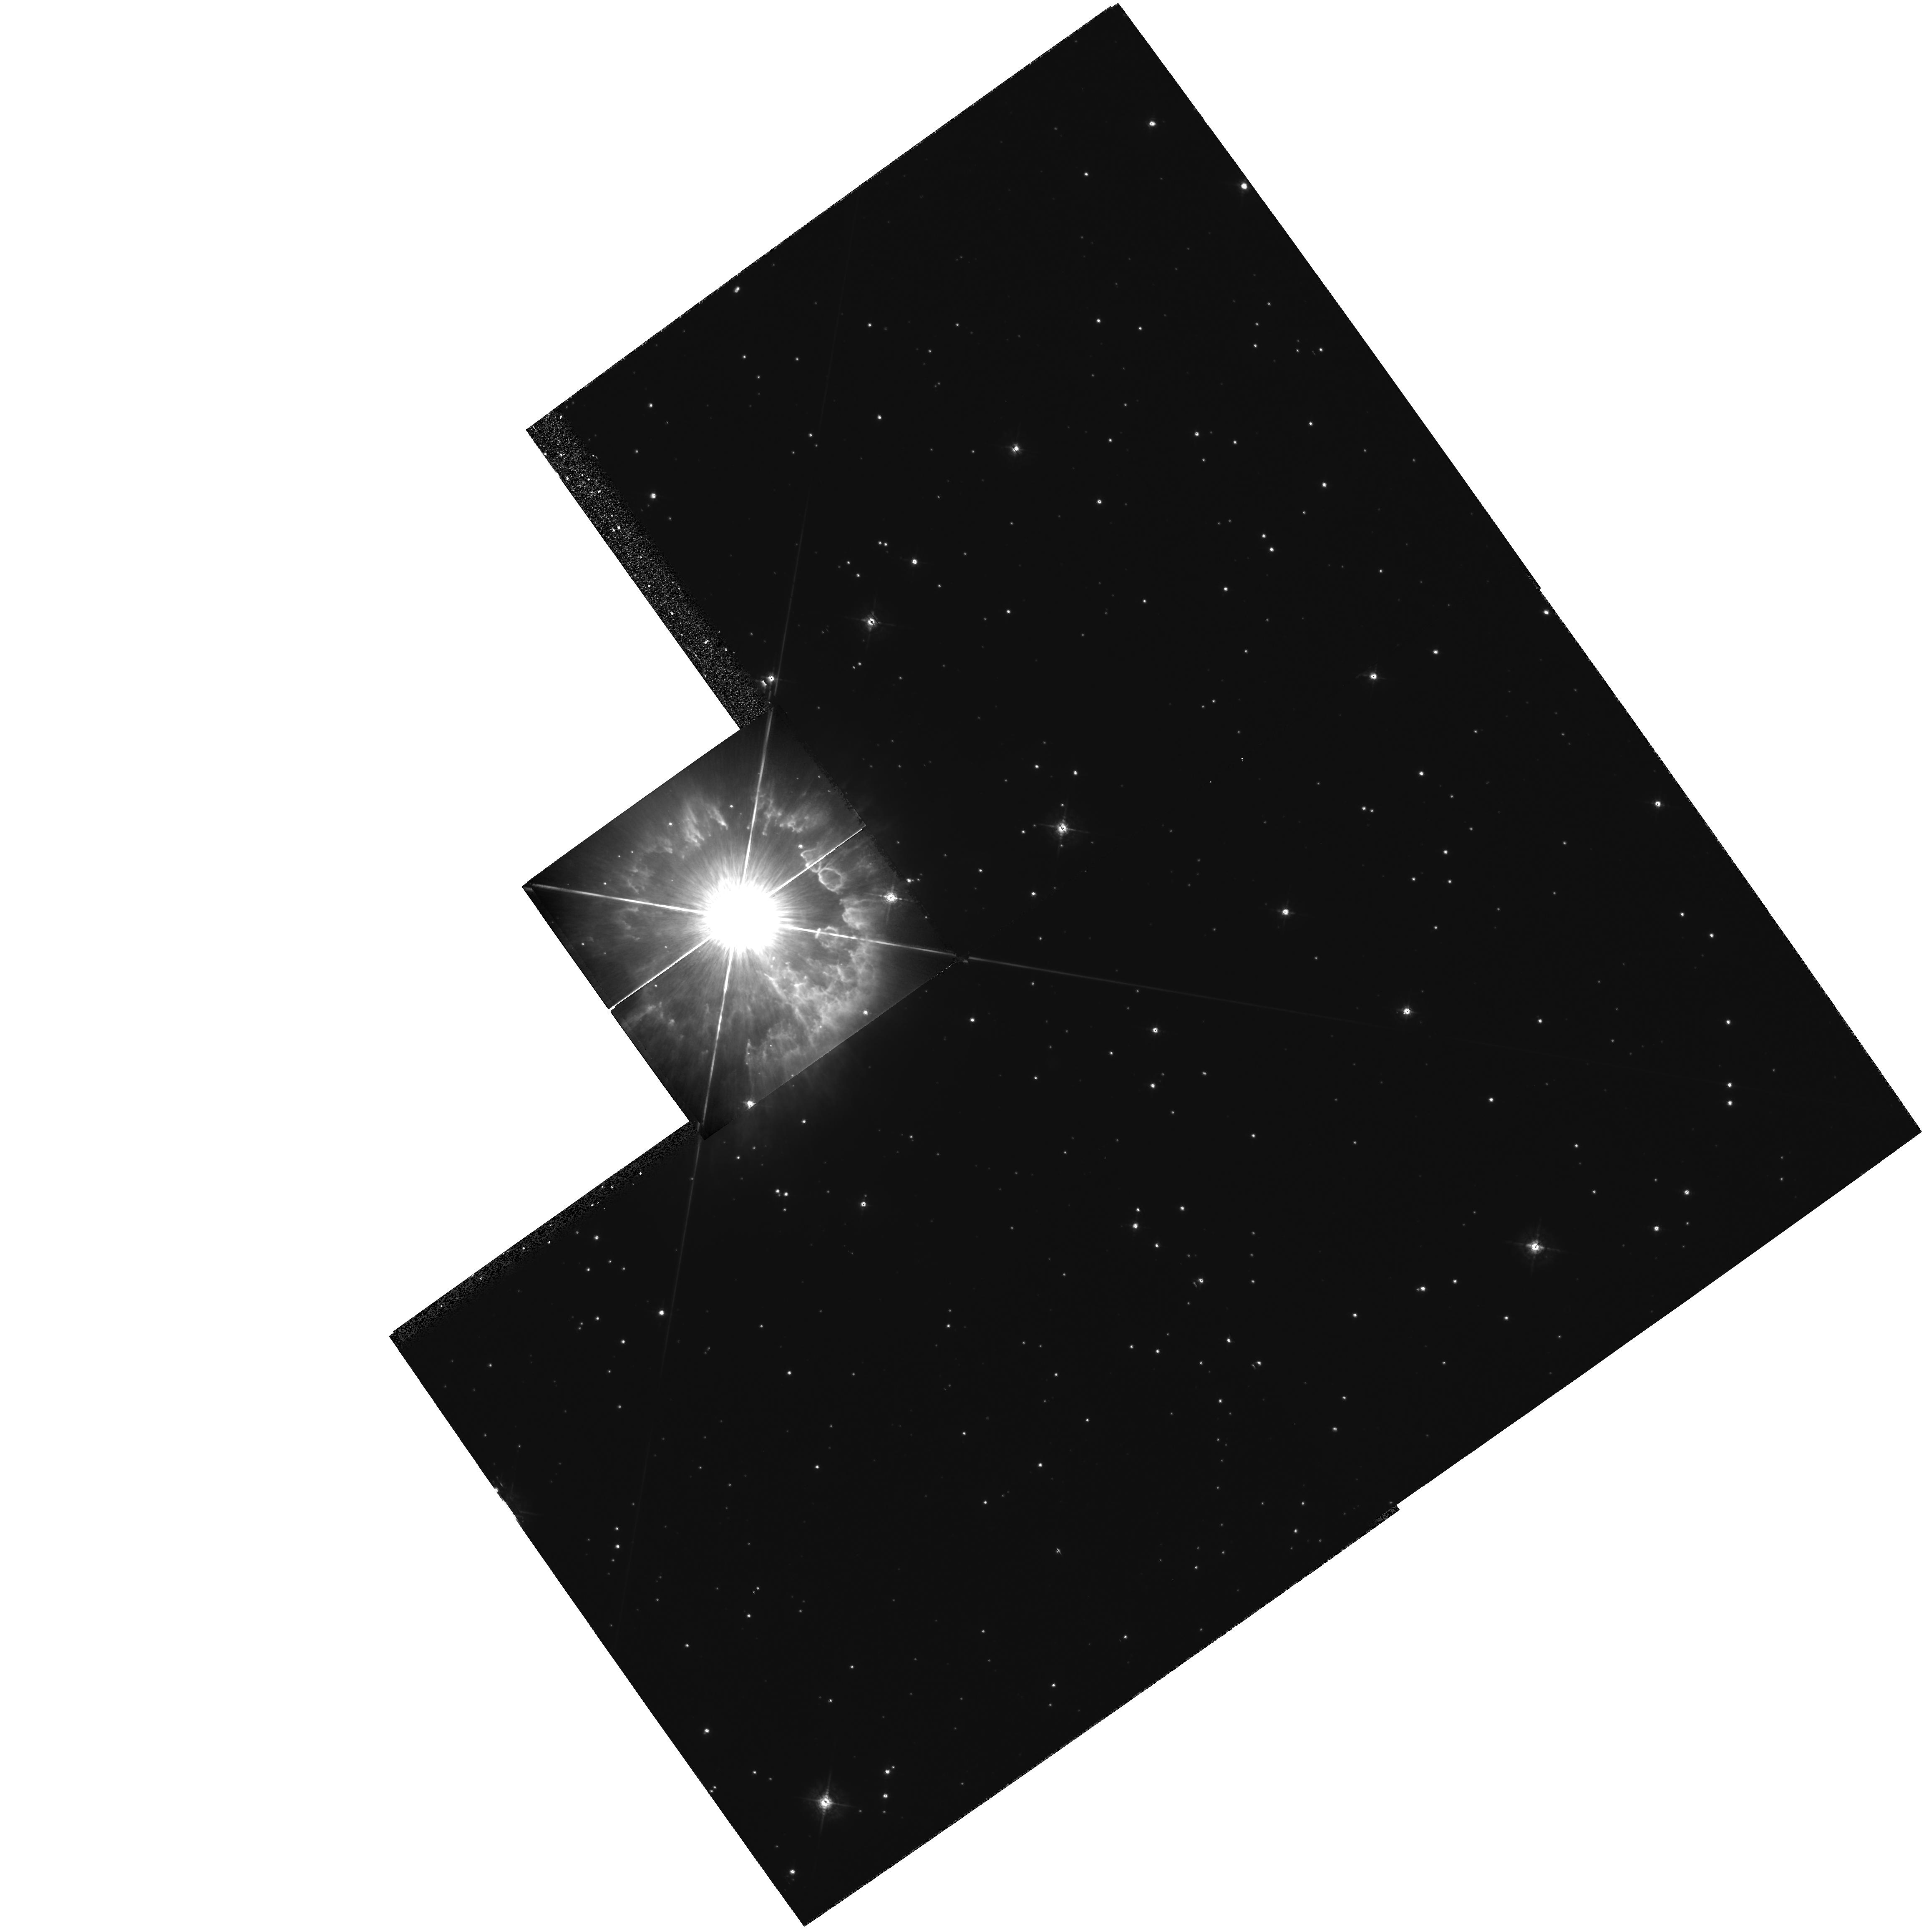
Target: HD94910
Instrument: WFPC2/PC
Filter: F547M
Exposure: 35 min
Observation ID: hst_5149_01_wfpc2_pc_f547m_u2dd01

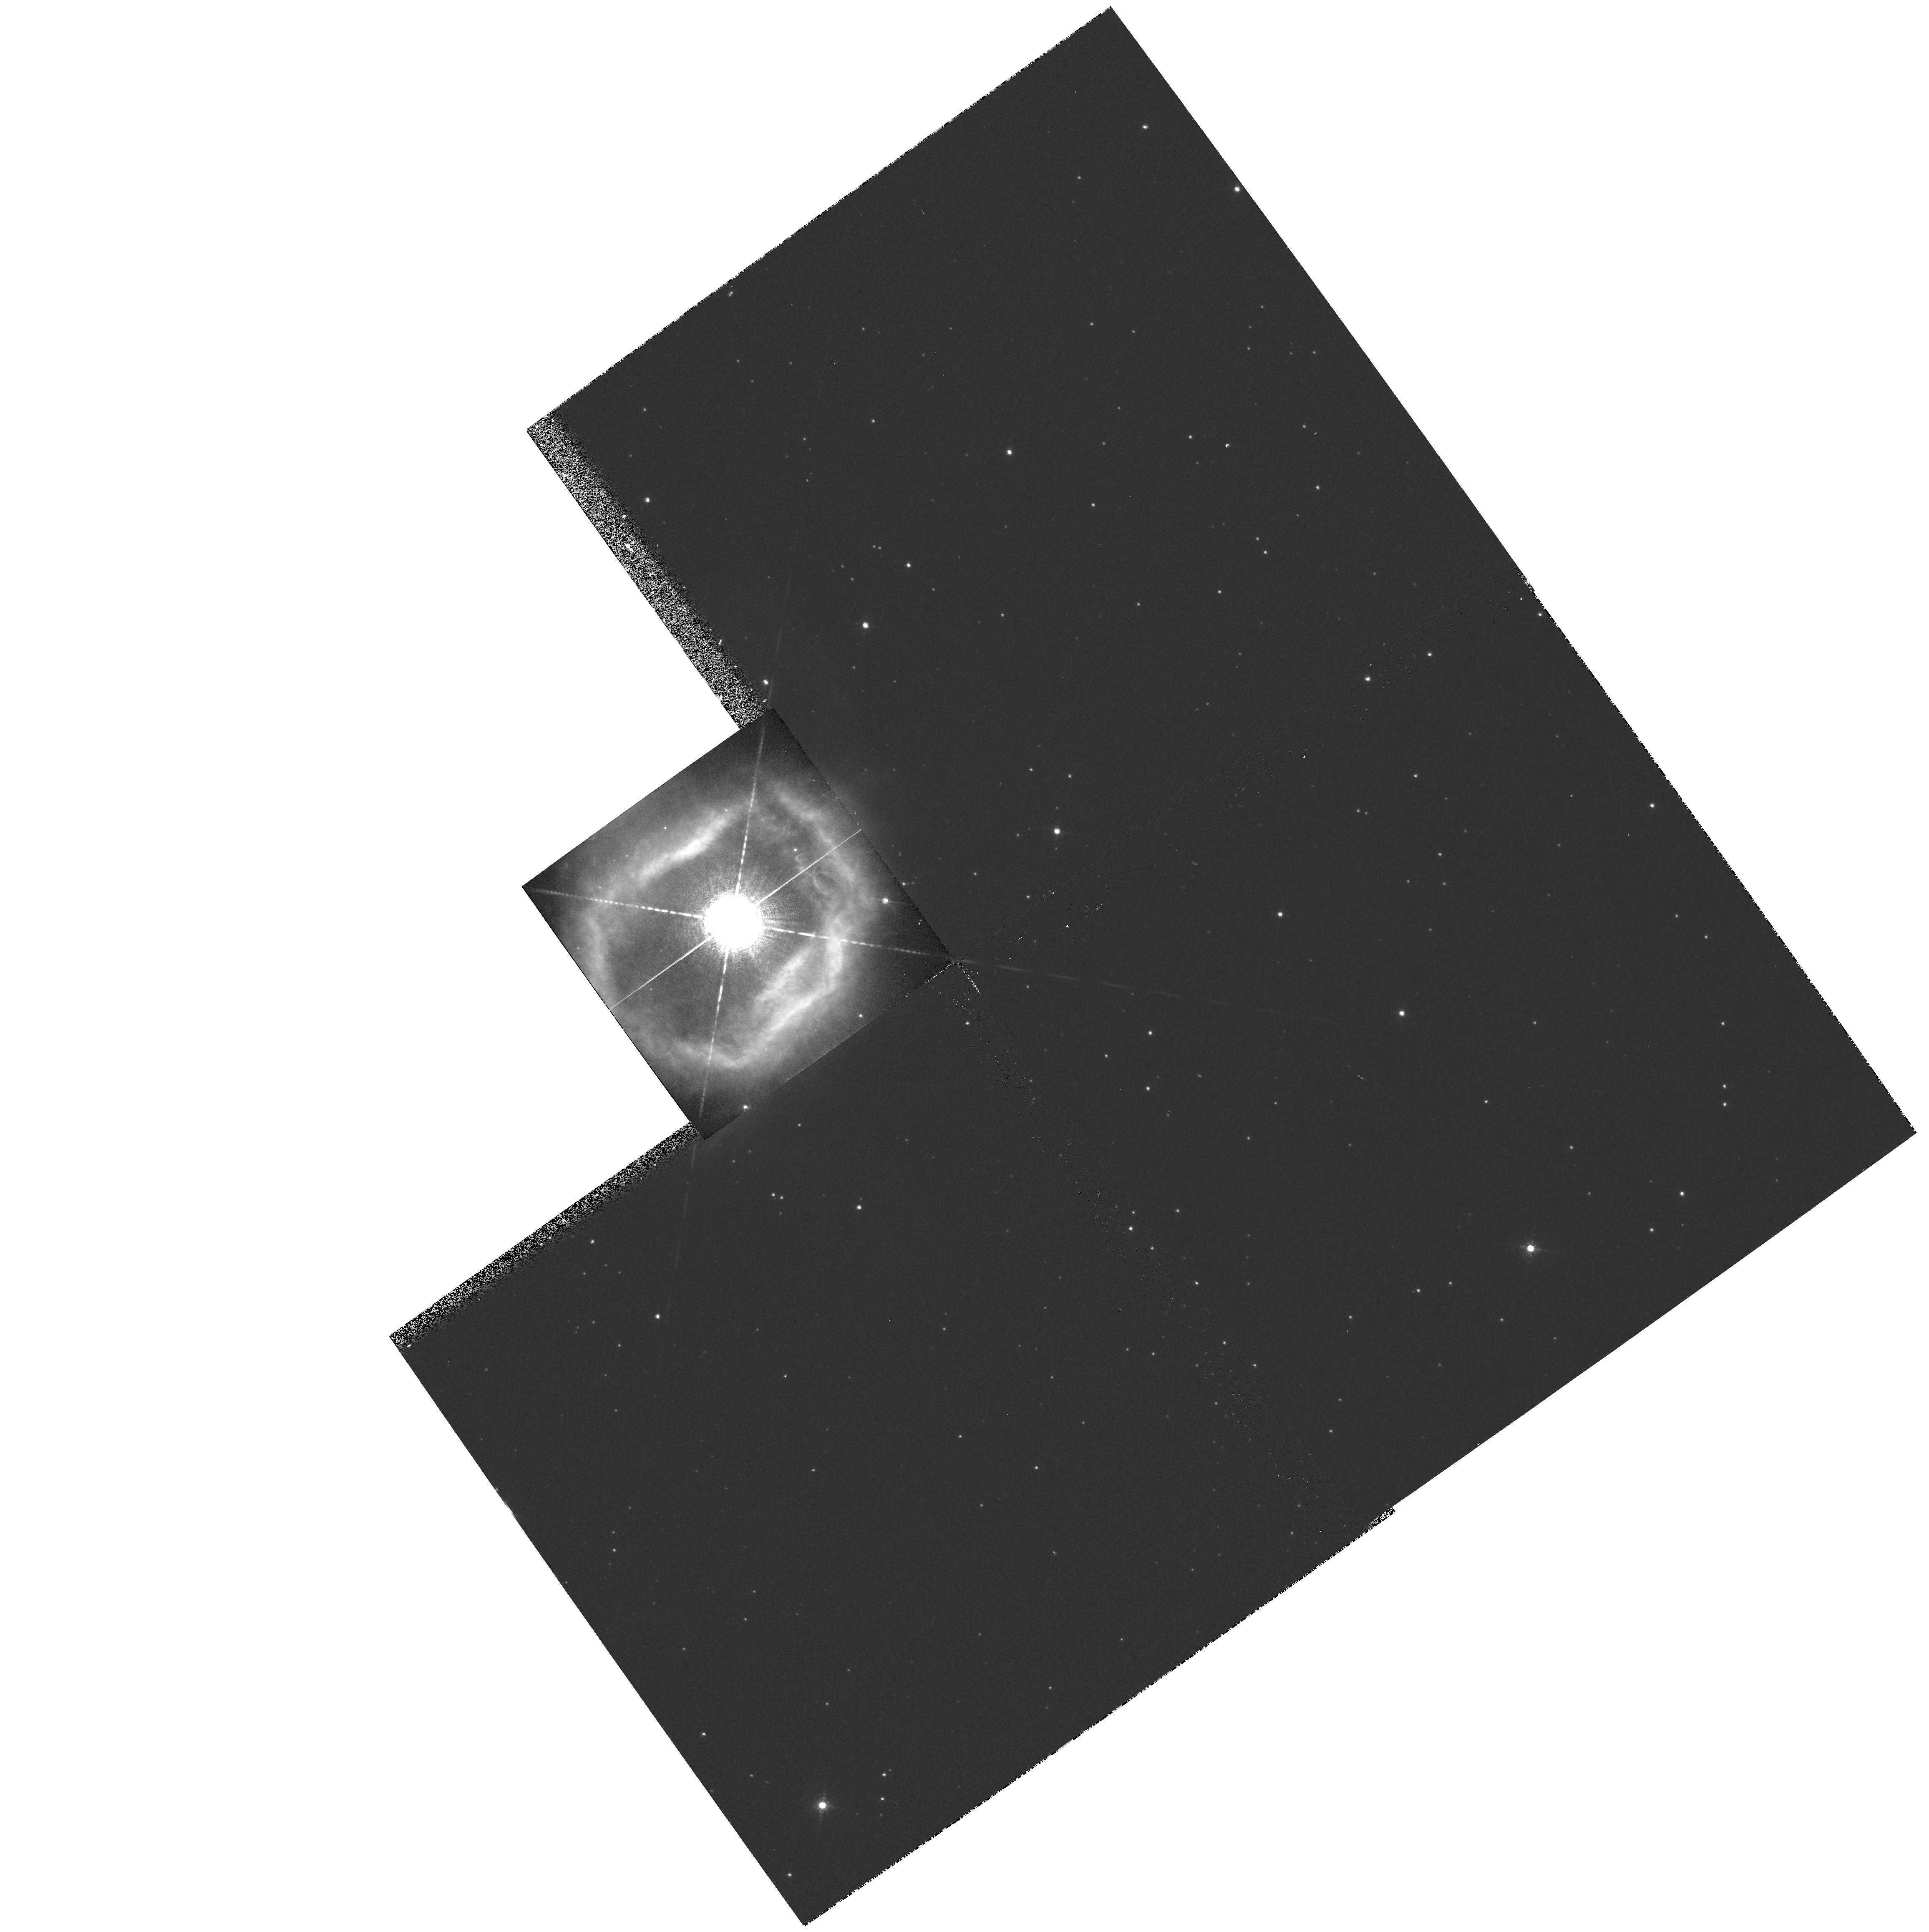
Target: HD94910
Instrument: WFPC2/PC
Filter: F658N
Exposure: 10 min
Observation ID: hst_5149_01_wfpc2_pc_f658n_u2dd01

HIGH RESOLUTION IMAGING OF CIRCUMSTELLAR SHELLS AROUND HOT, EVOLVED STARS (PI: Nota, Antonella)

We propose to take high resolution Planetary Camera images of 4 Luminous Blue Variables in our Galaxy and in the LMC with the objective of constraining the properties of their ejecta, already discovered by ground-based techniques. The images will be taken in the nebular lines Halpha, [NII], and [SII] to place firm upper limits on the surface brightness of the nebulae, and hence on their densities and masses. The excellent spatial resolution offered by WFPC2 will allow us to resolve the observed features, and to shed light on their nature and origin. We will be able to to improve our understanding of the outburst mechanism in LBVs.